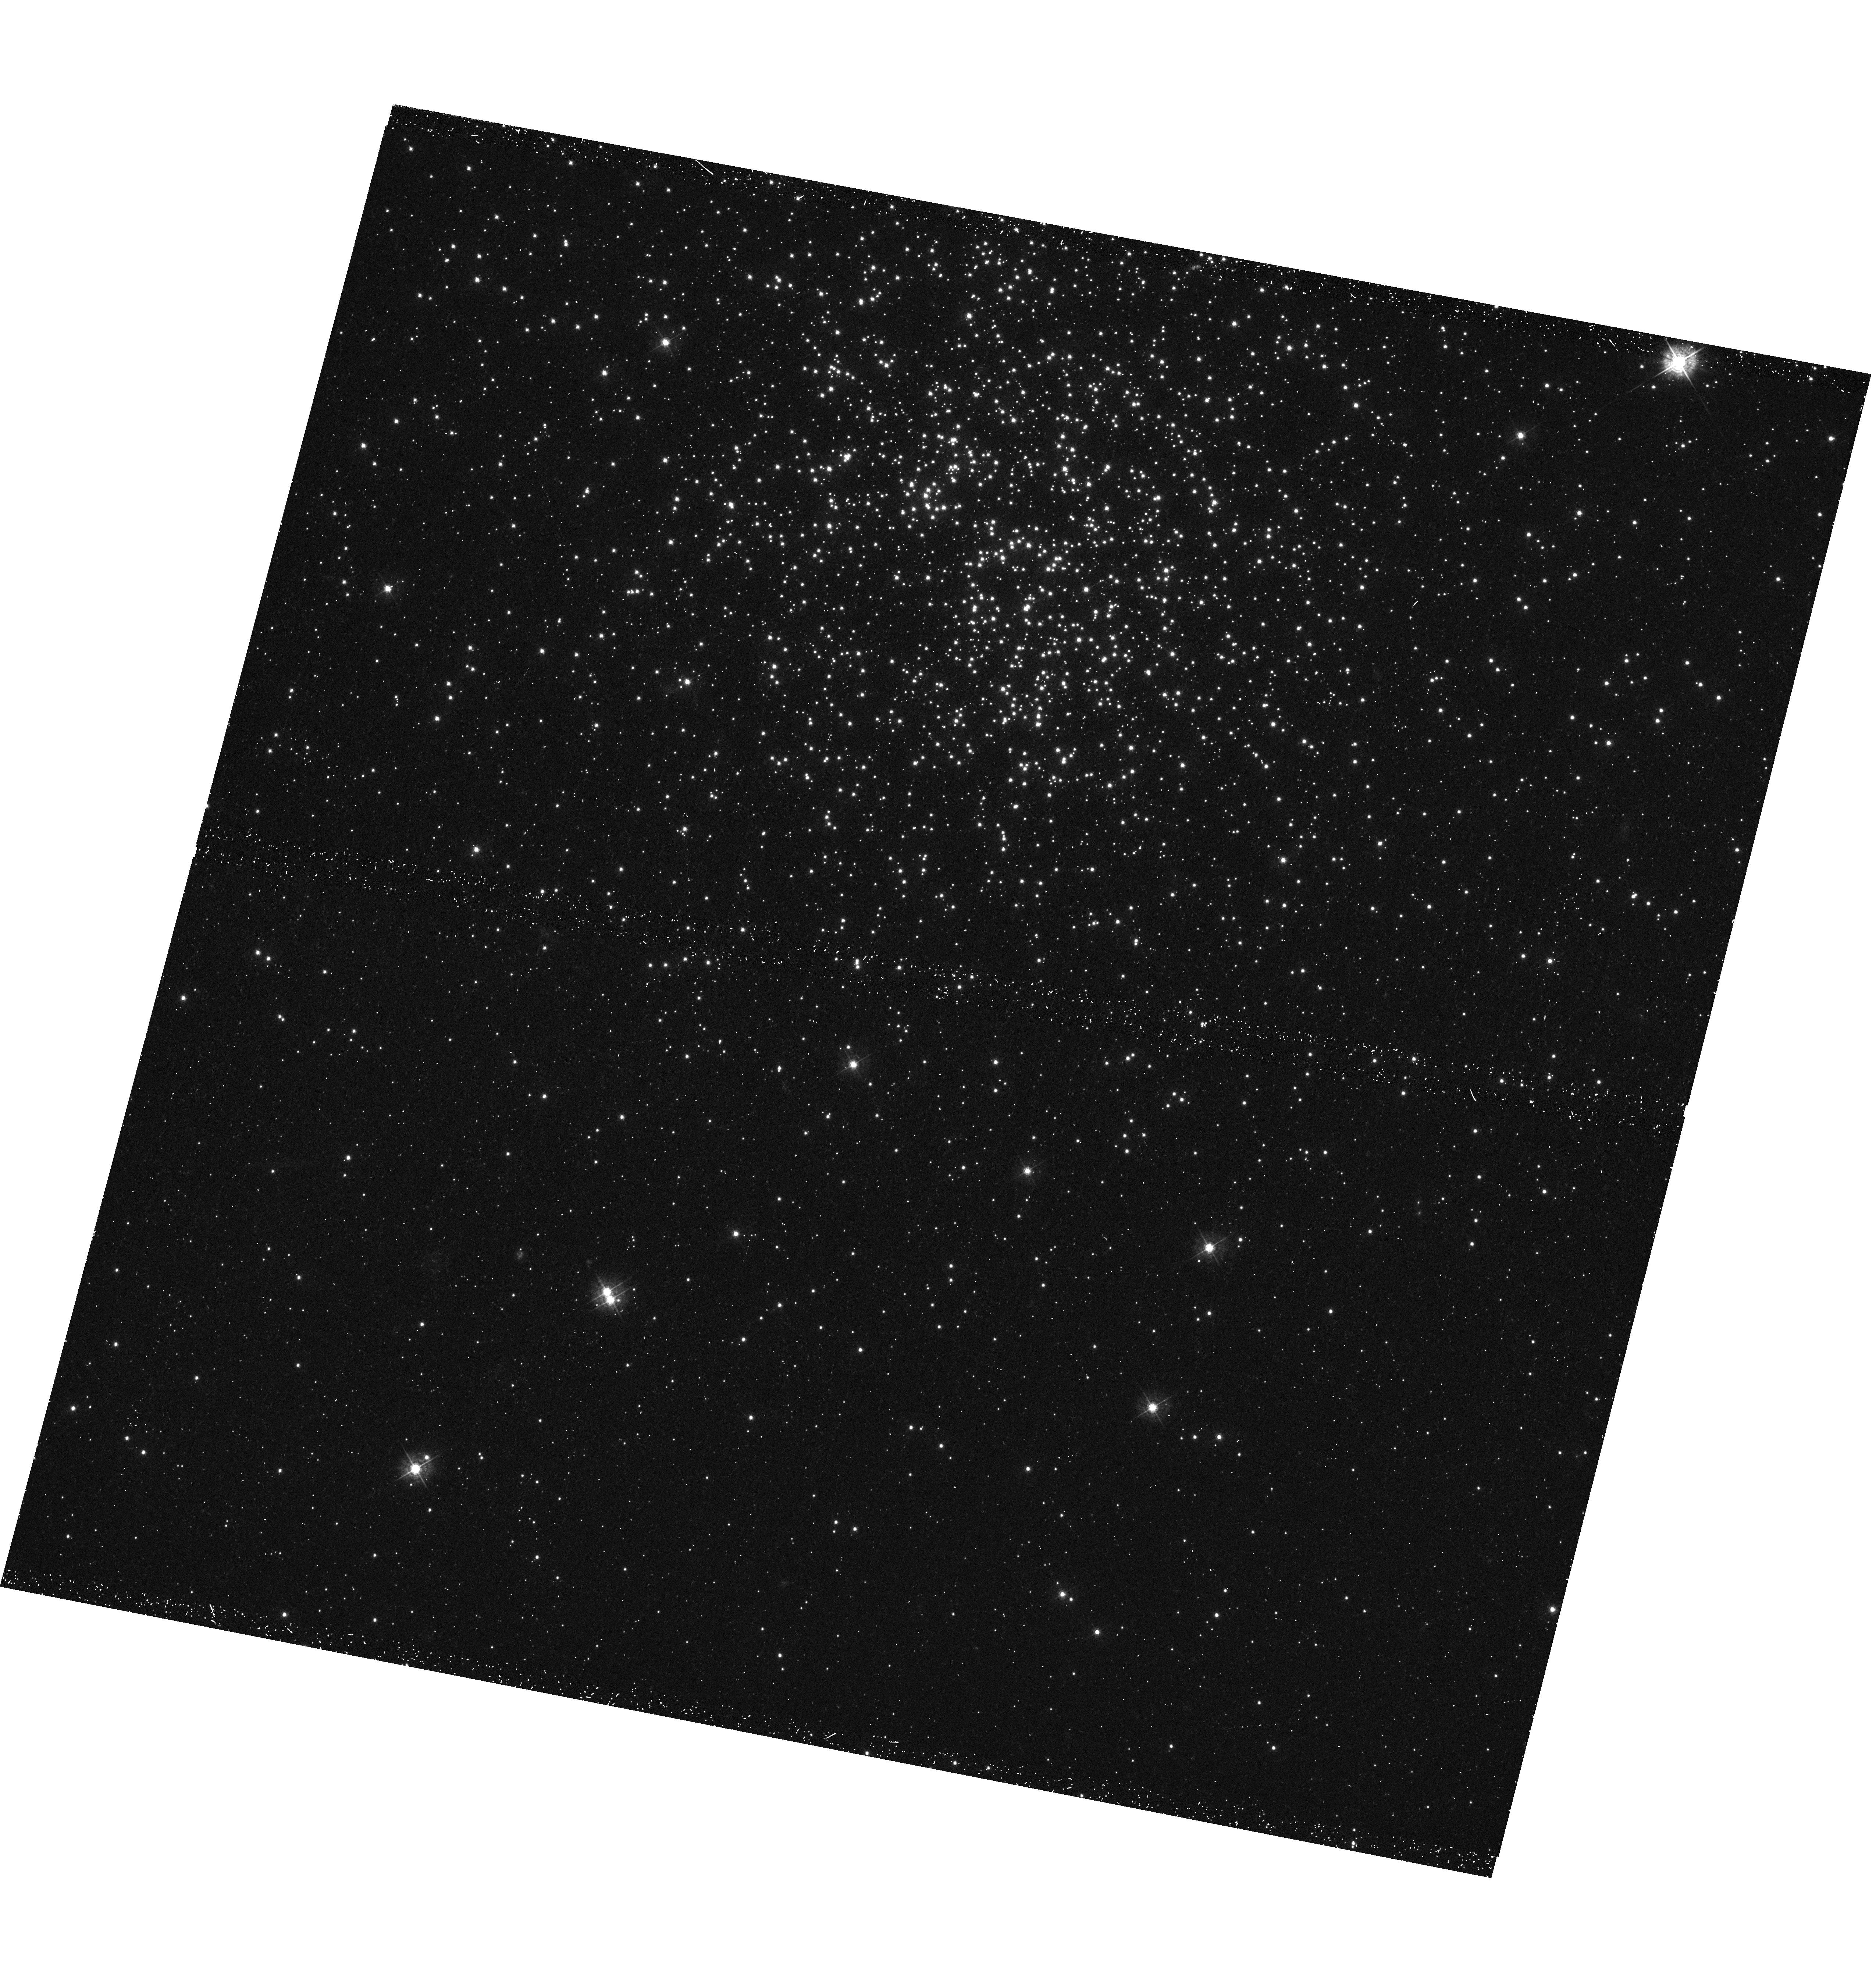
Target: NGC-2209
Instrument: WFC3/UVIS
Filter: F438W
Exposure: 28 min
Observation ID: hst_12908_01_wfc3_uvis_f438w_ibyl01

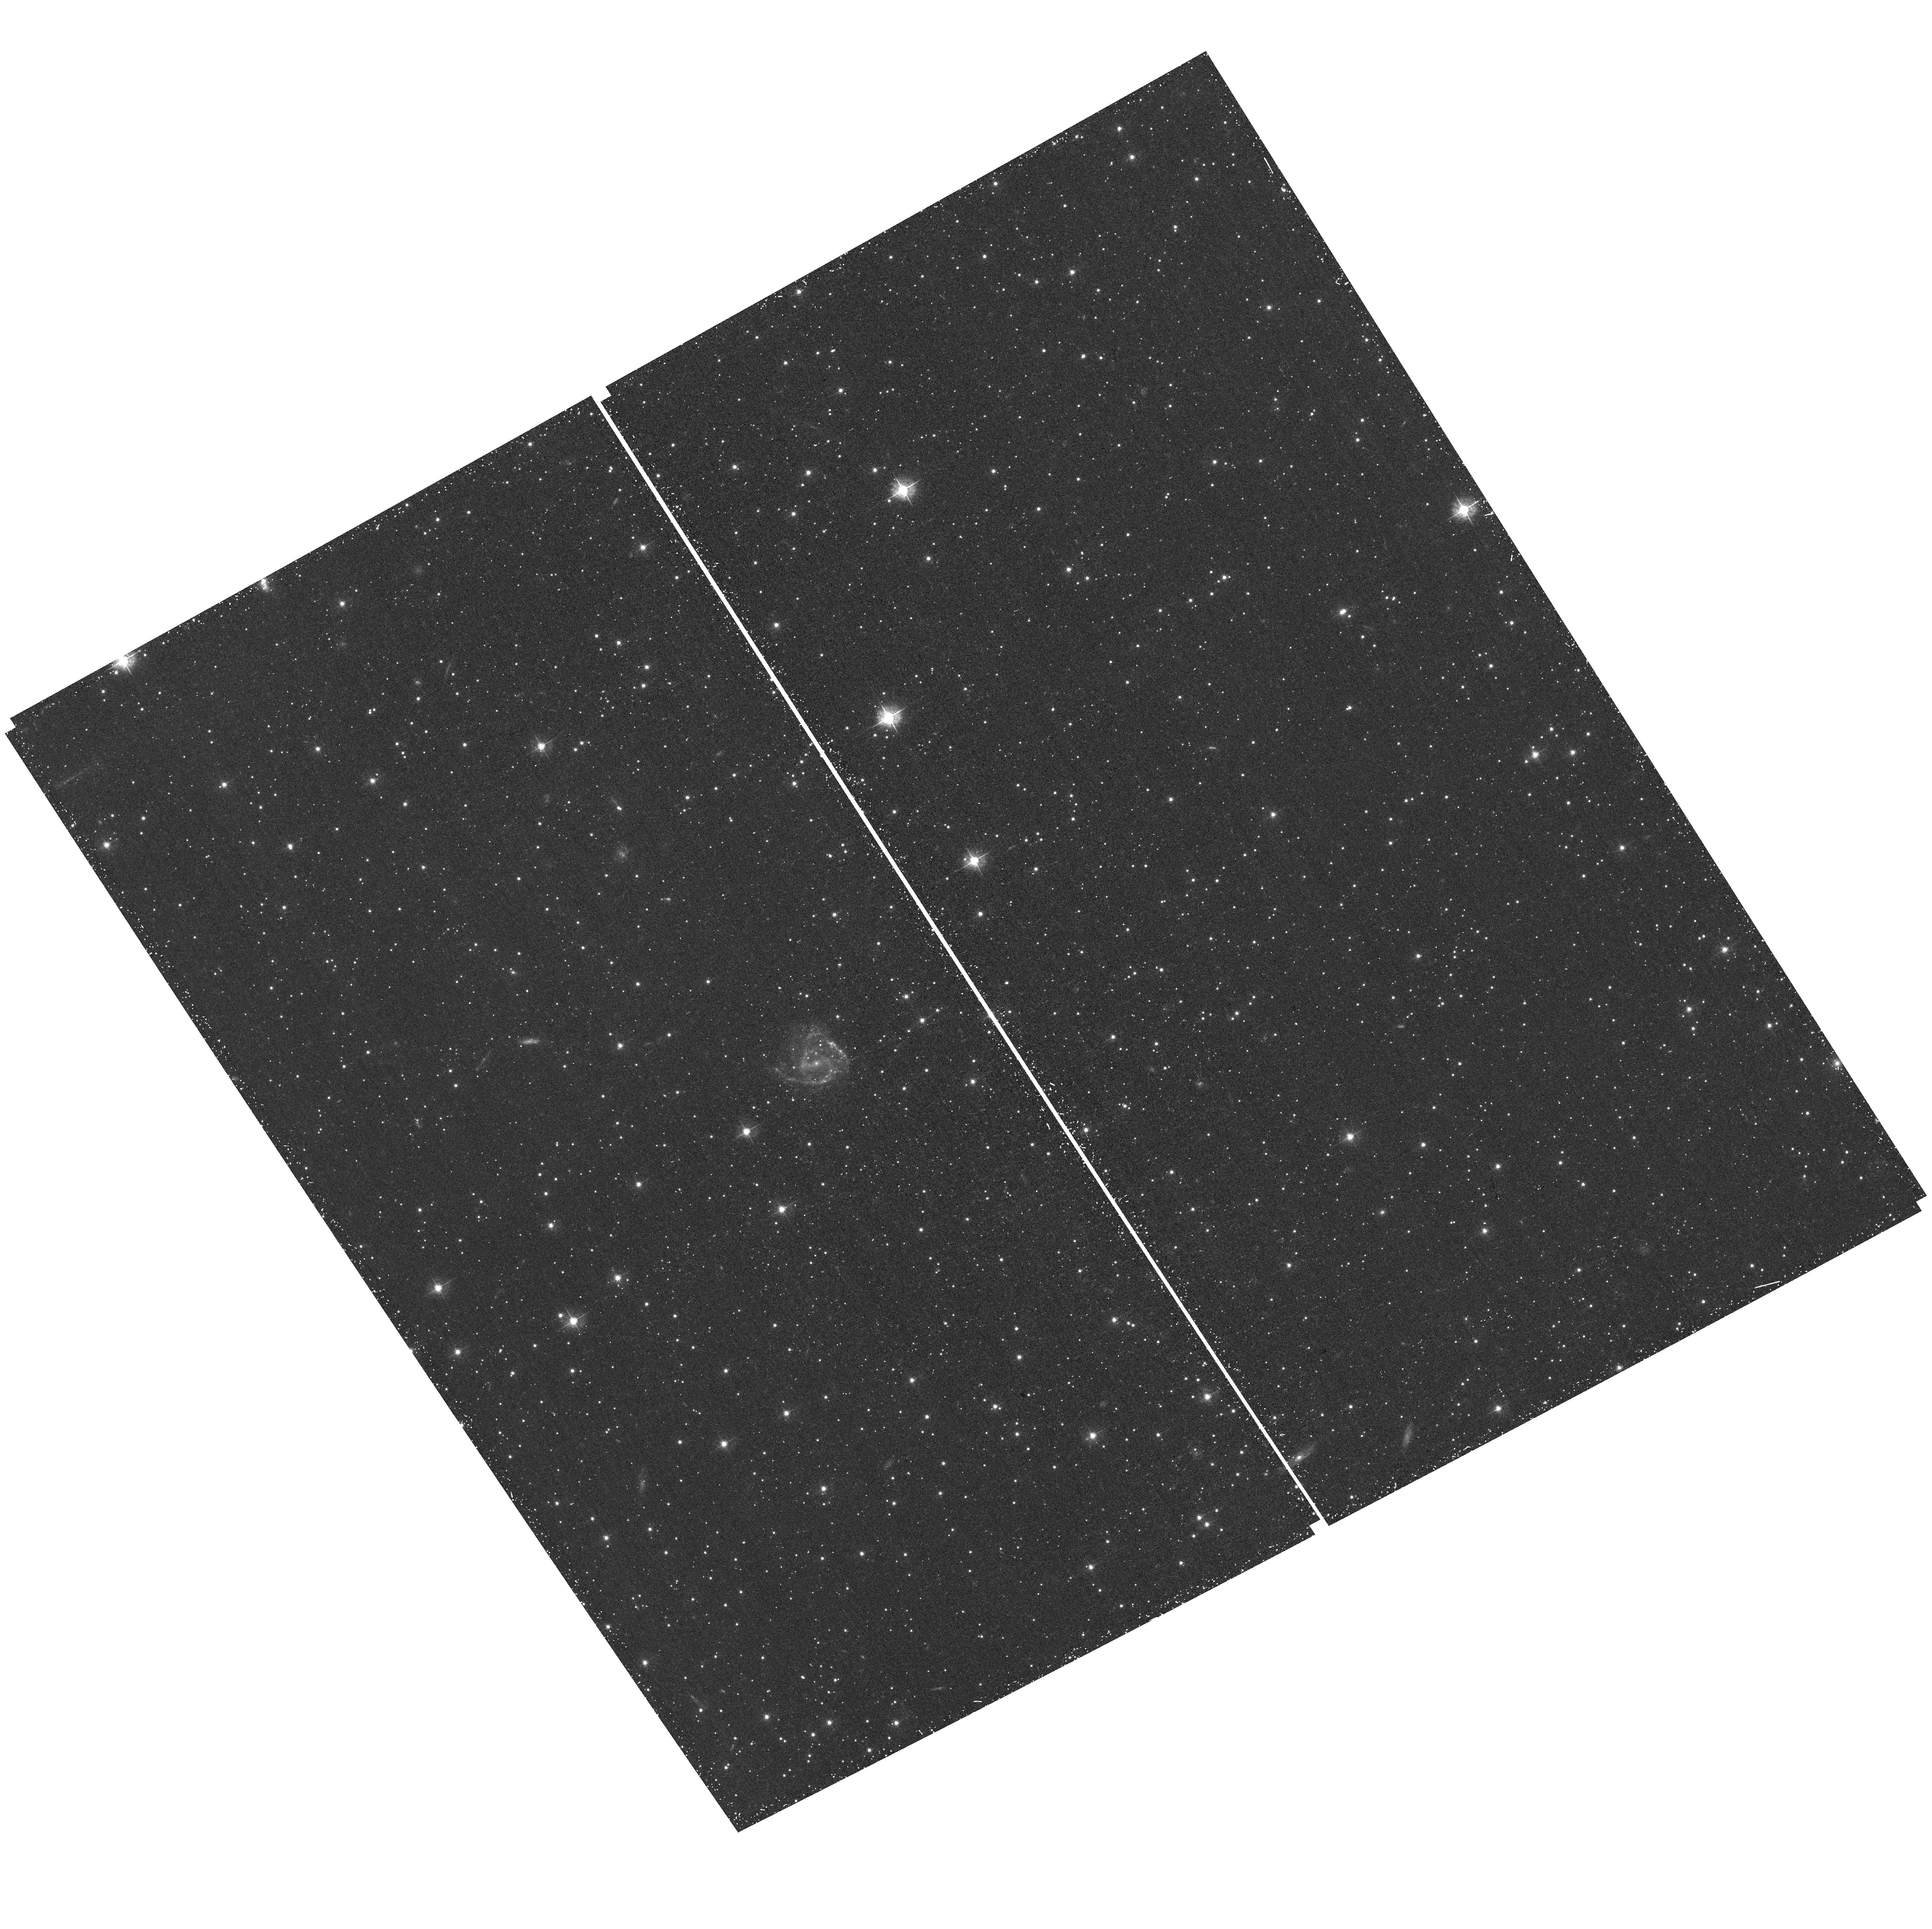
Target: field at RA 92.085°, Dec -73.753°
Instrument: ACS/WFC
Filter: F435W
Exposure: 28 min
Observation ID: hst_12908_01_acs_wfc_f435w_jbyl01

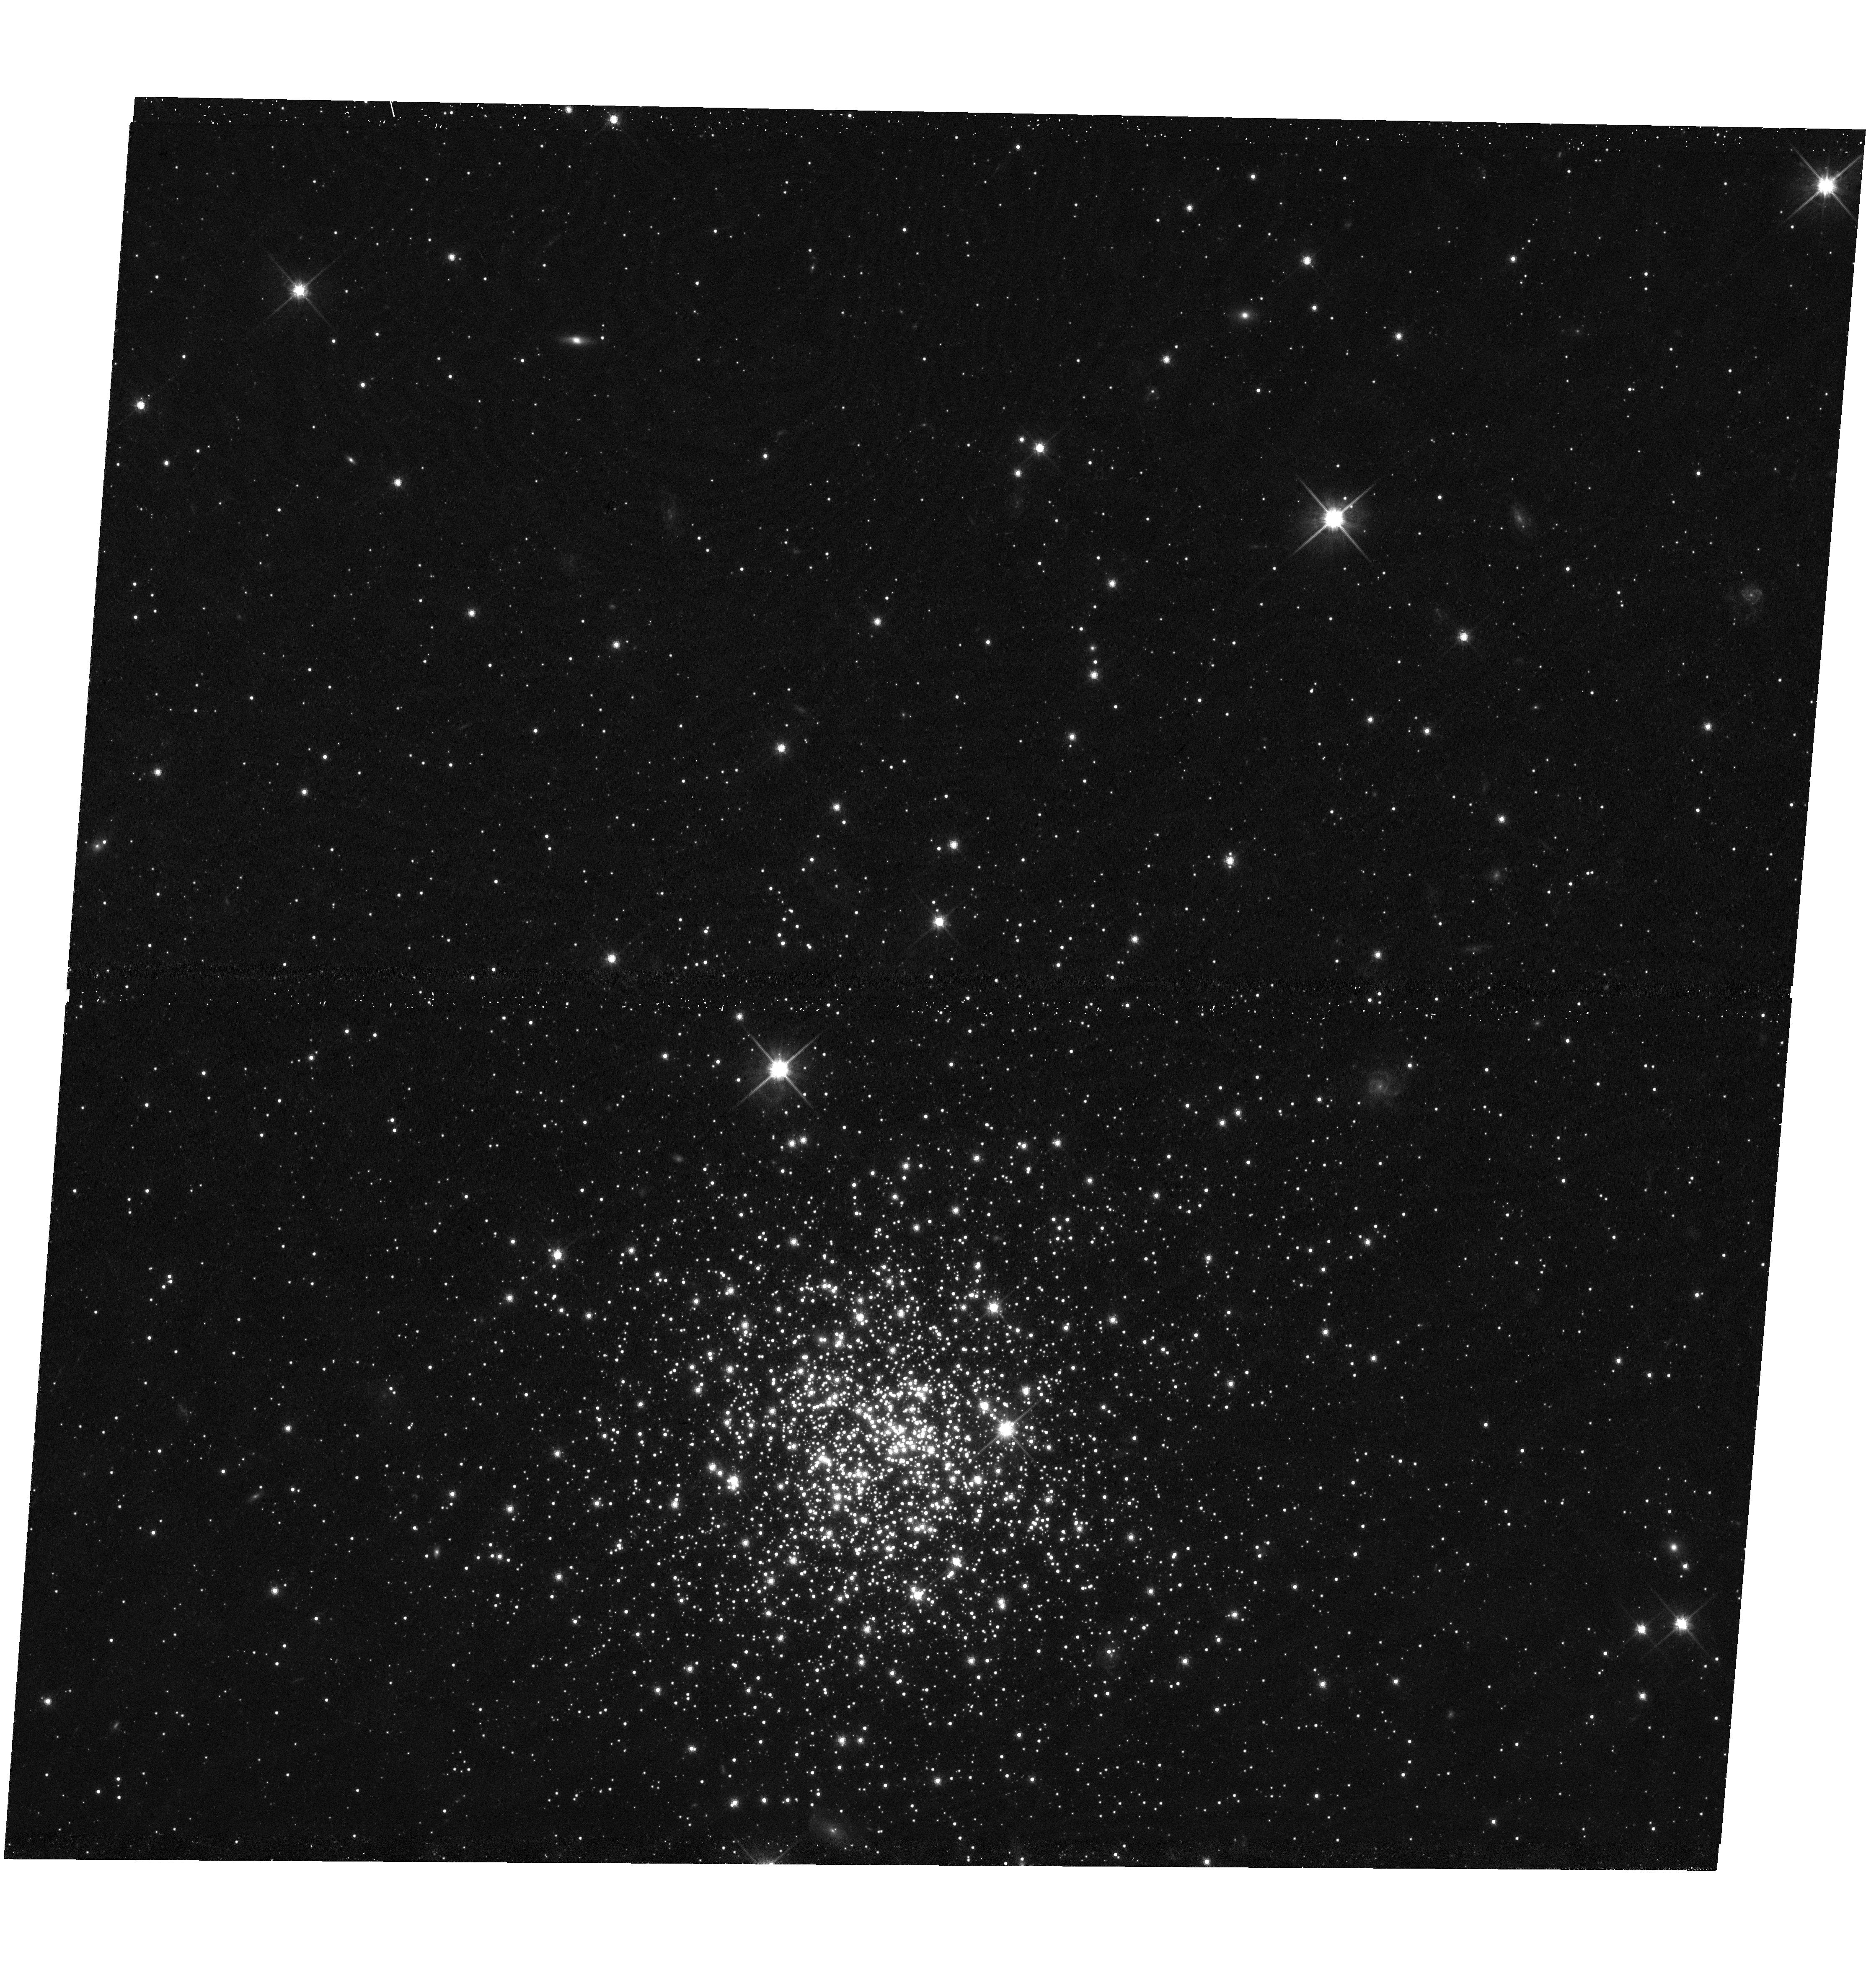
Target: NGC-2249
Instrument: WFC3/UVIS
Filter: F814W
Exposure: 15 min
Observation ID: hst_12908_02_wfc3_uvis_f814w_ibyl02

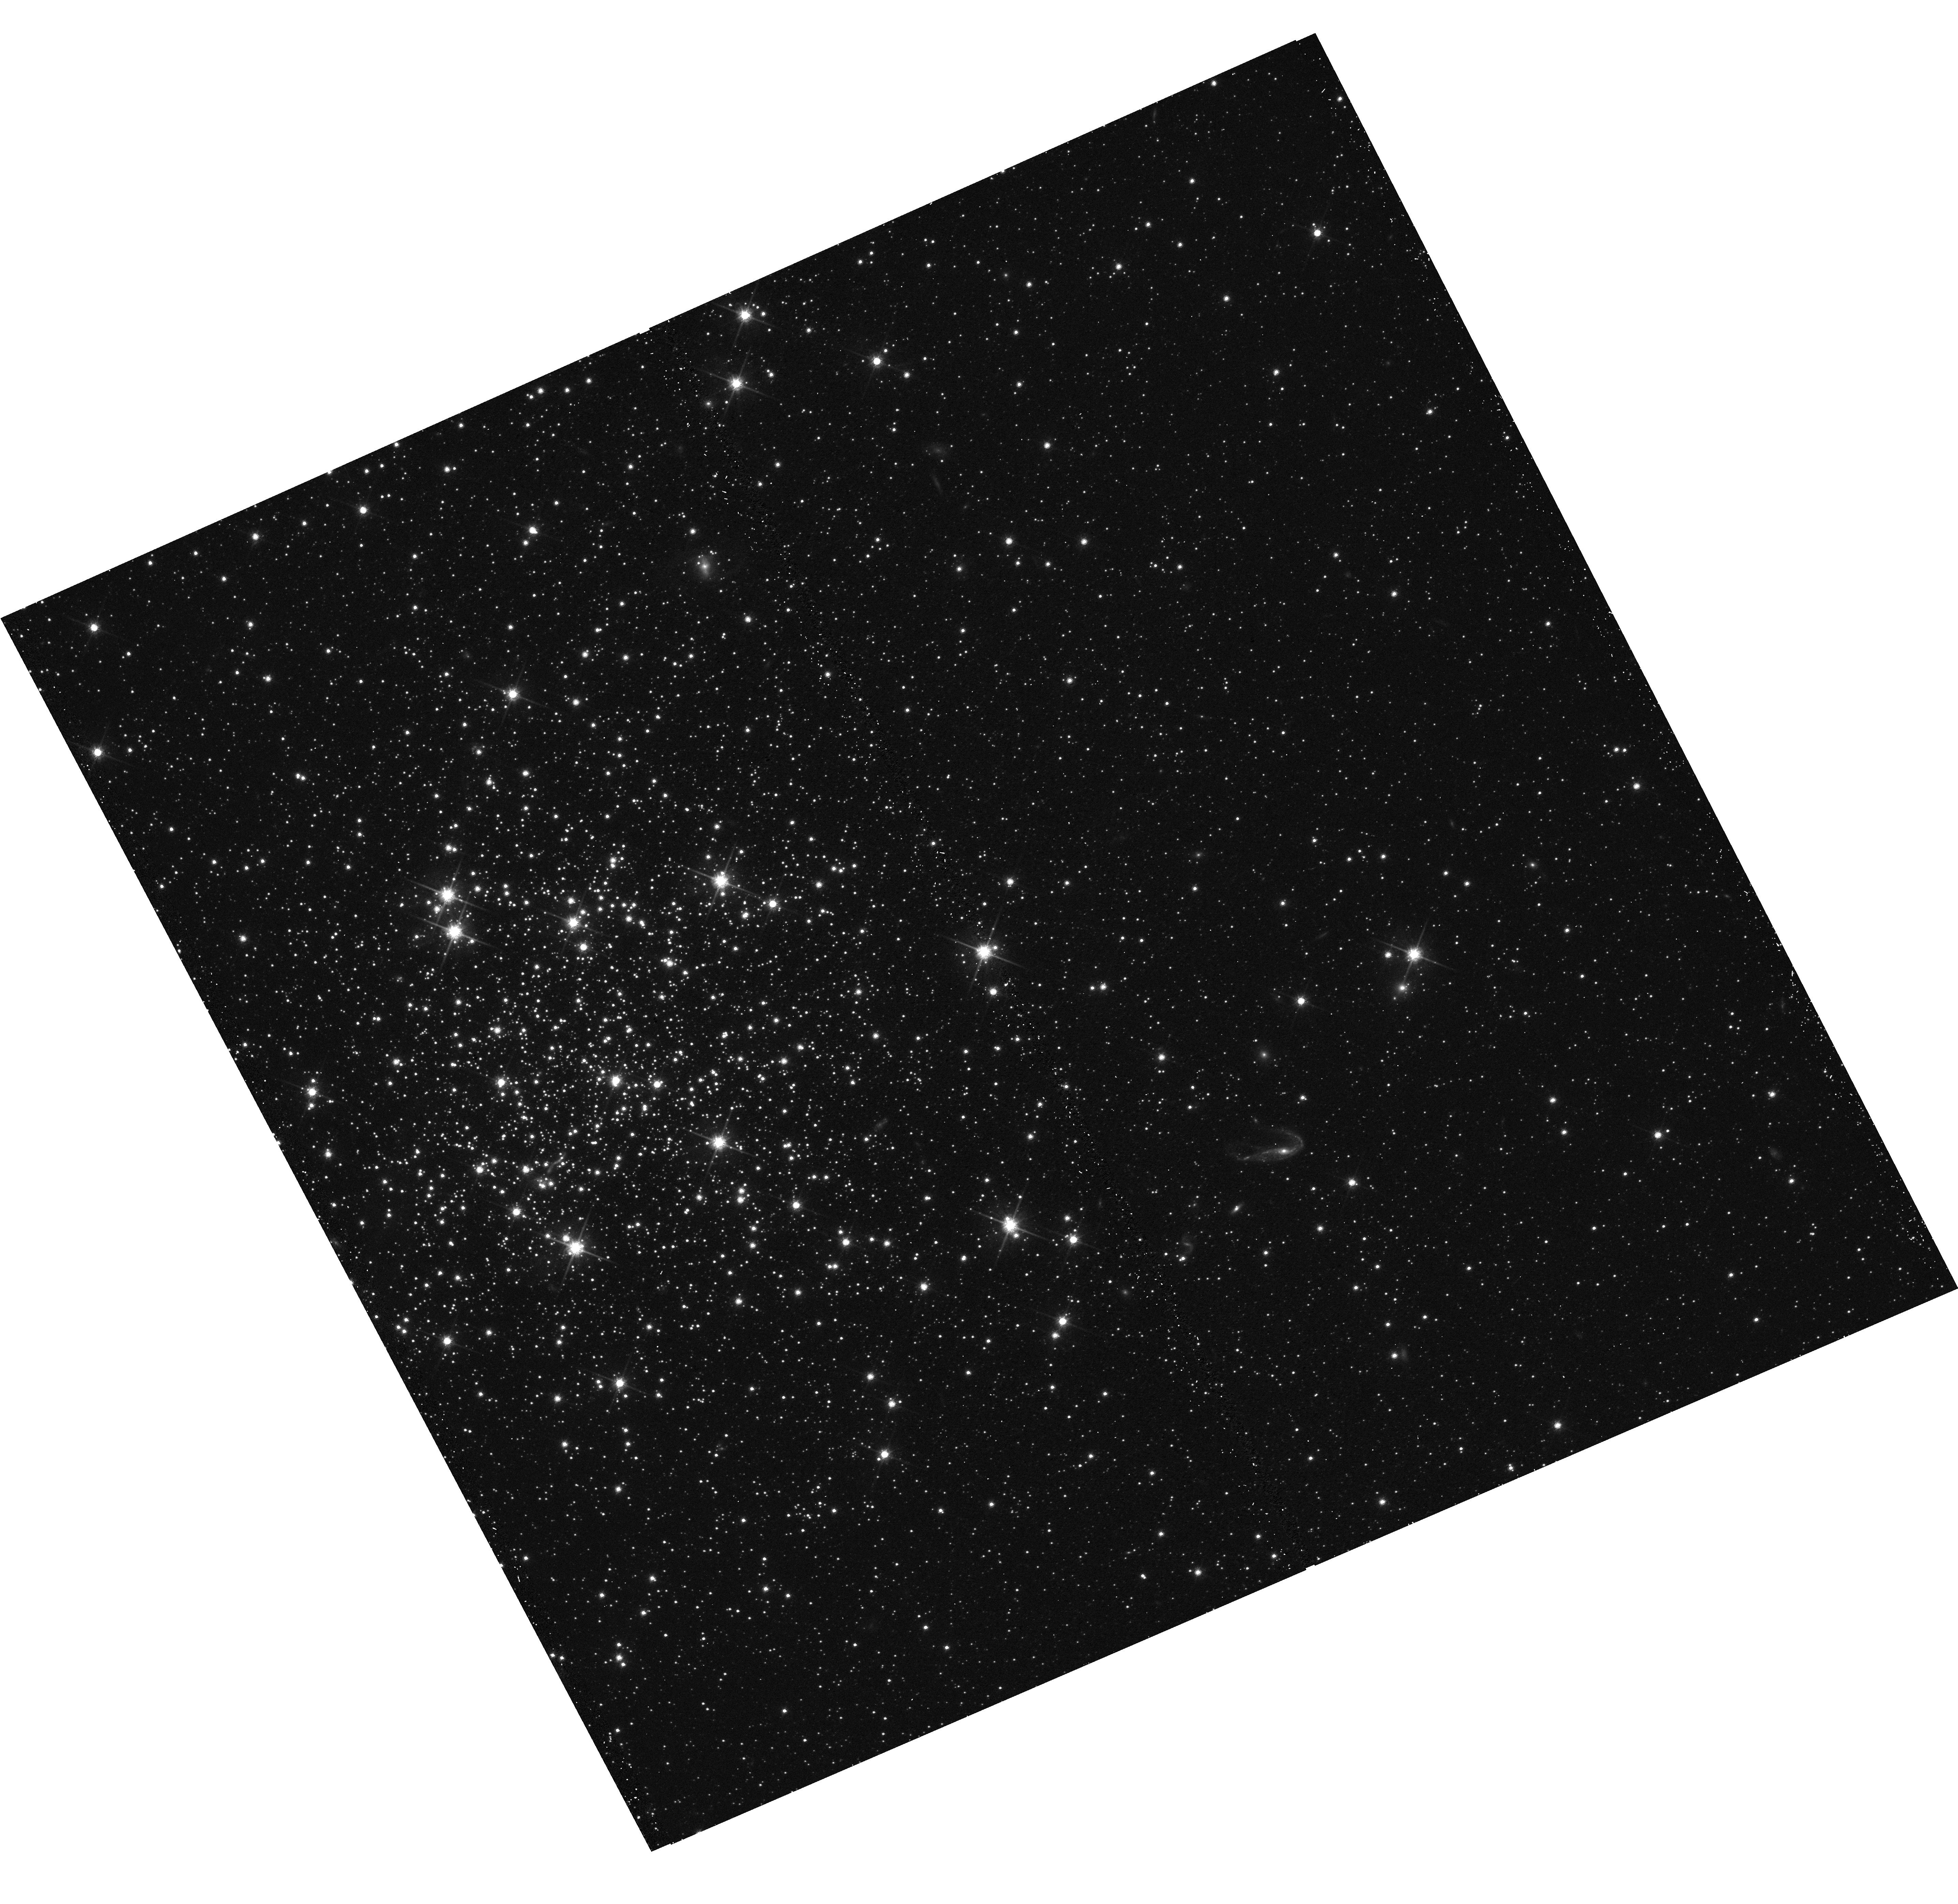
Target: NGC-152
Instrument: WFC3/UVIS
Filter: F814W
Exposure: 12 min
Observation ID: hst_12908_03_wfc3_uvis_f814w_ibyl03

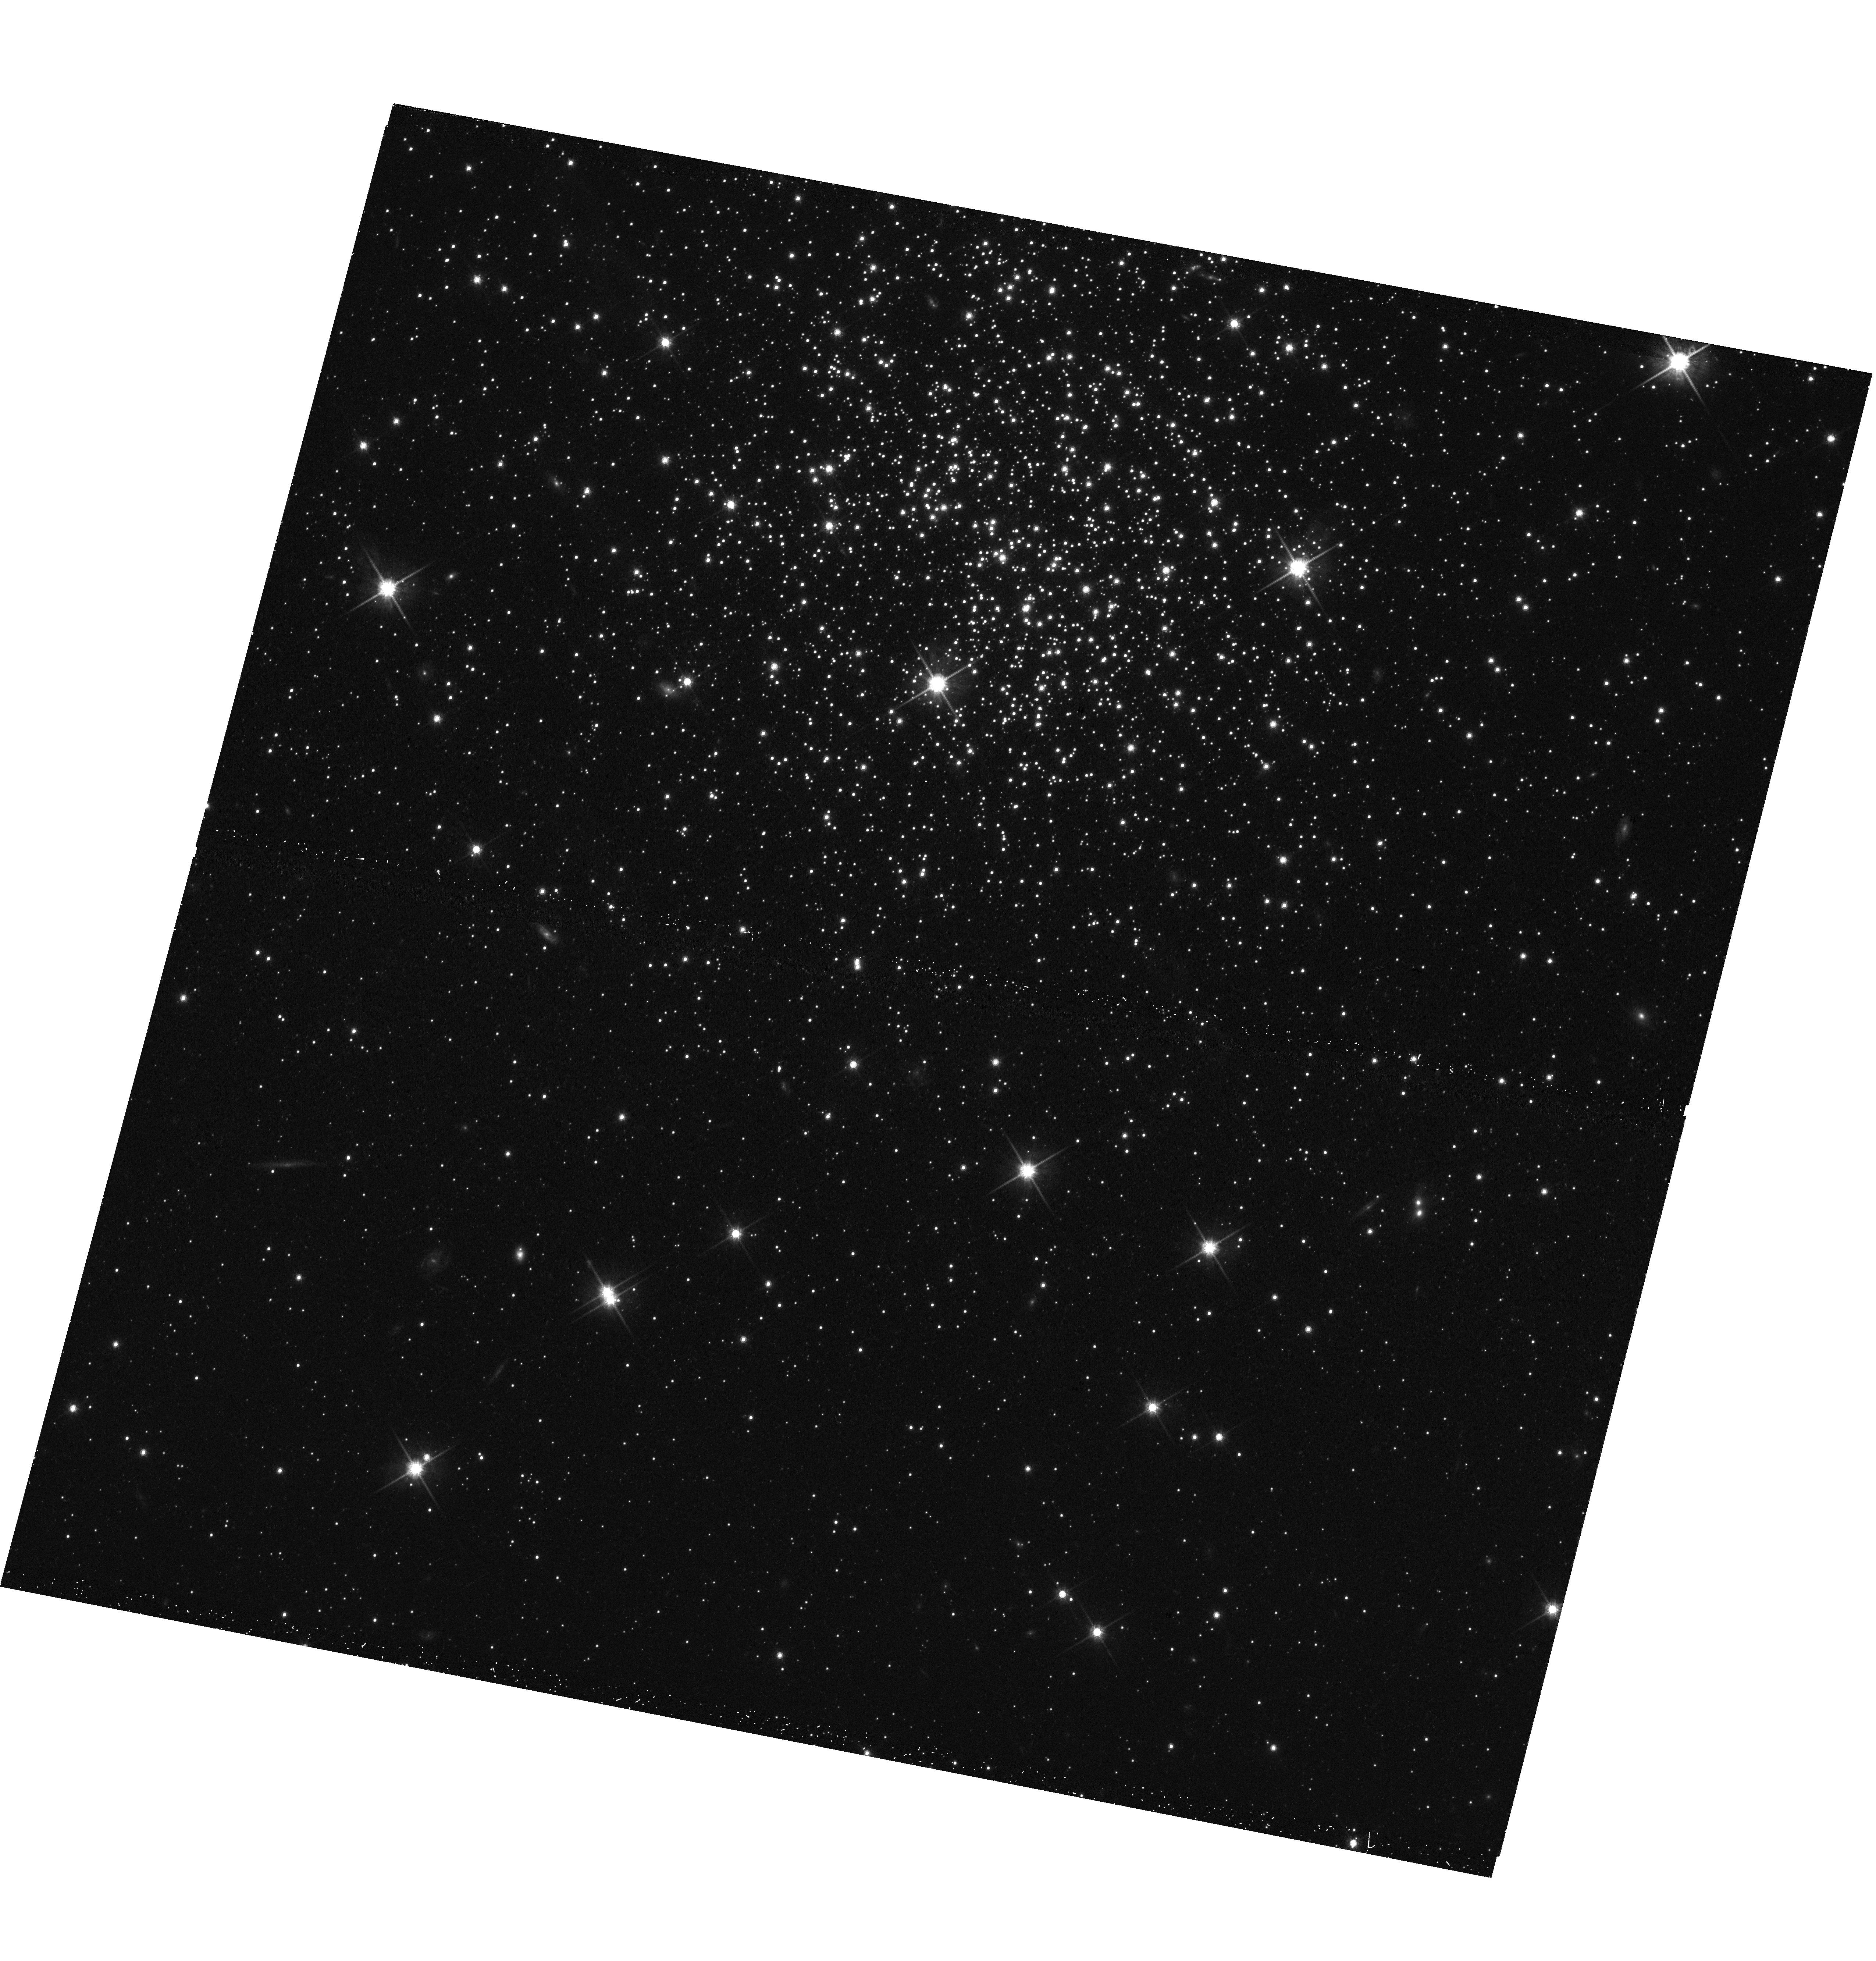
Target: NGC-2209
Instrument: WFC3/UVIS
Filter: F814W
Exposure: 17 min
Observation ID: hst_12908_01_wfc3_uvis_f814w_ibyl01

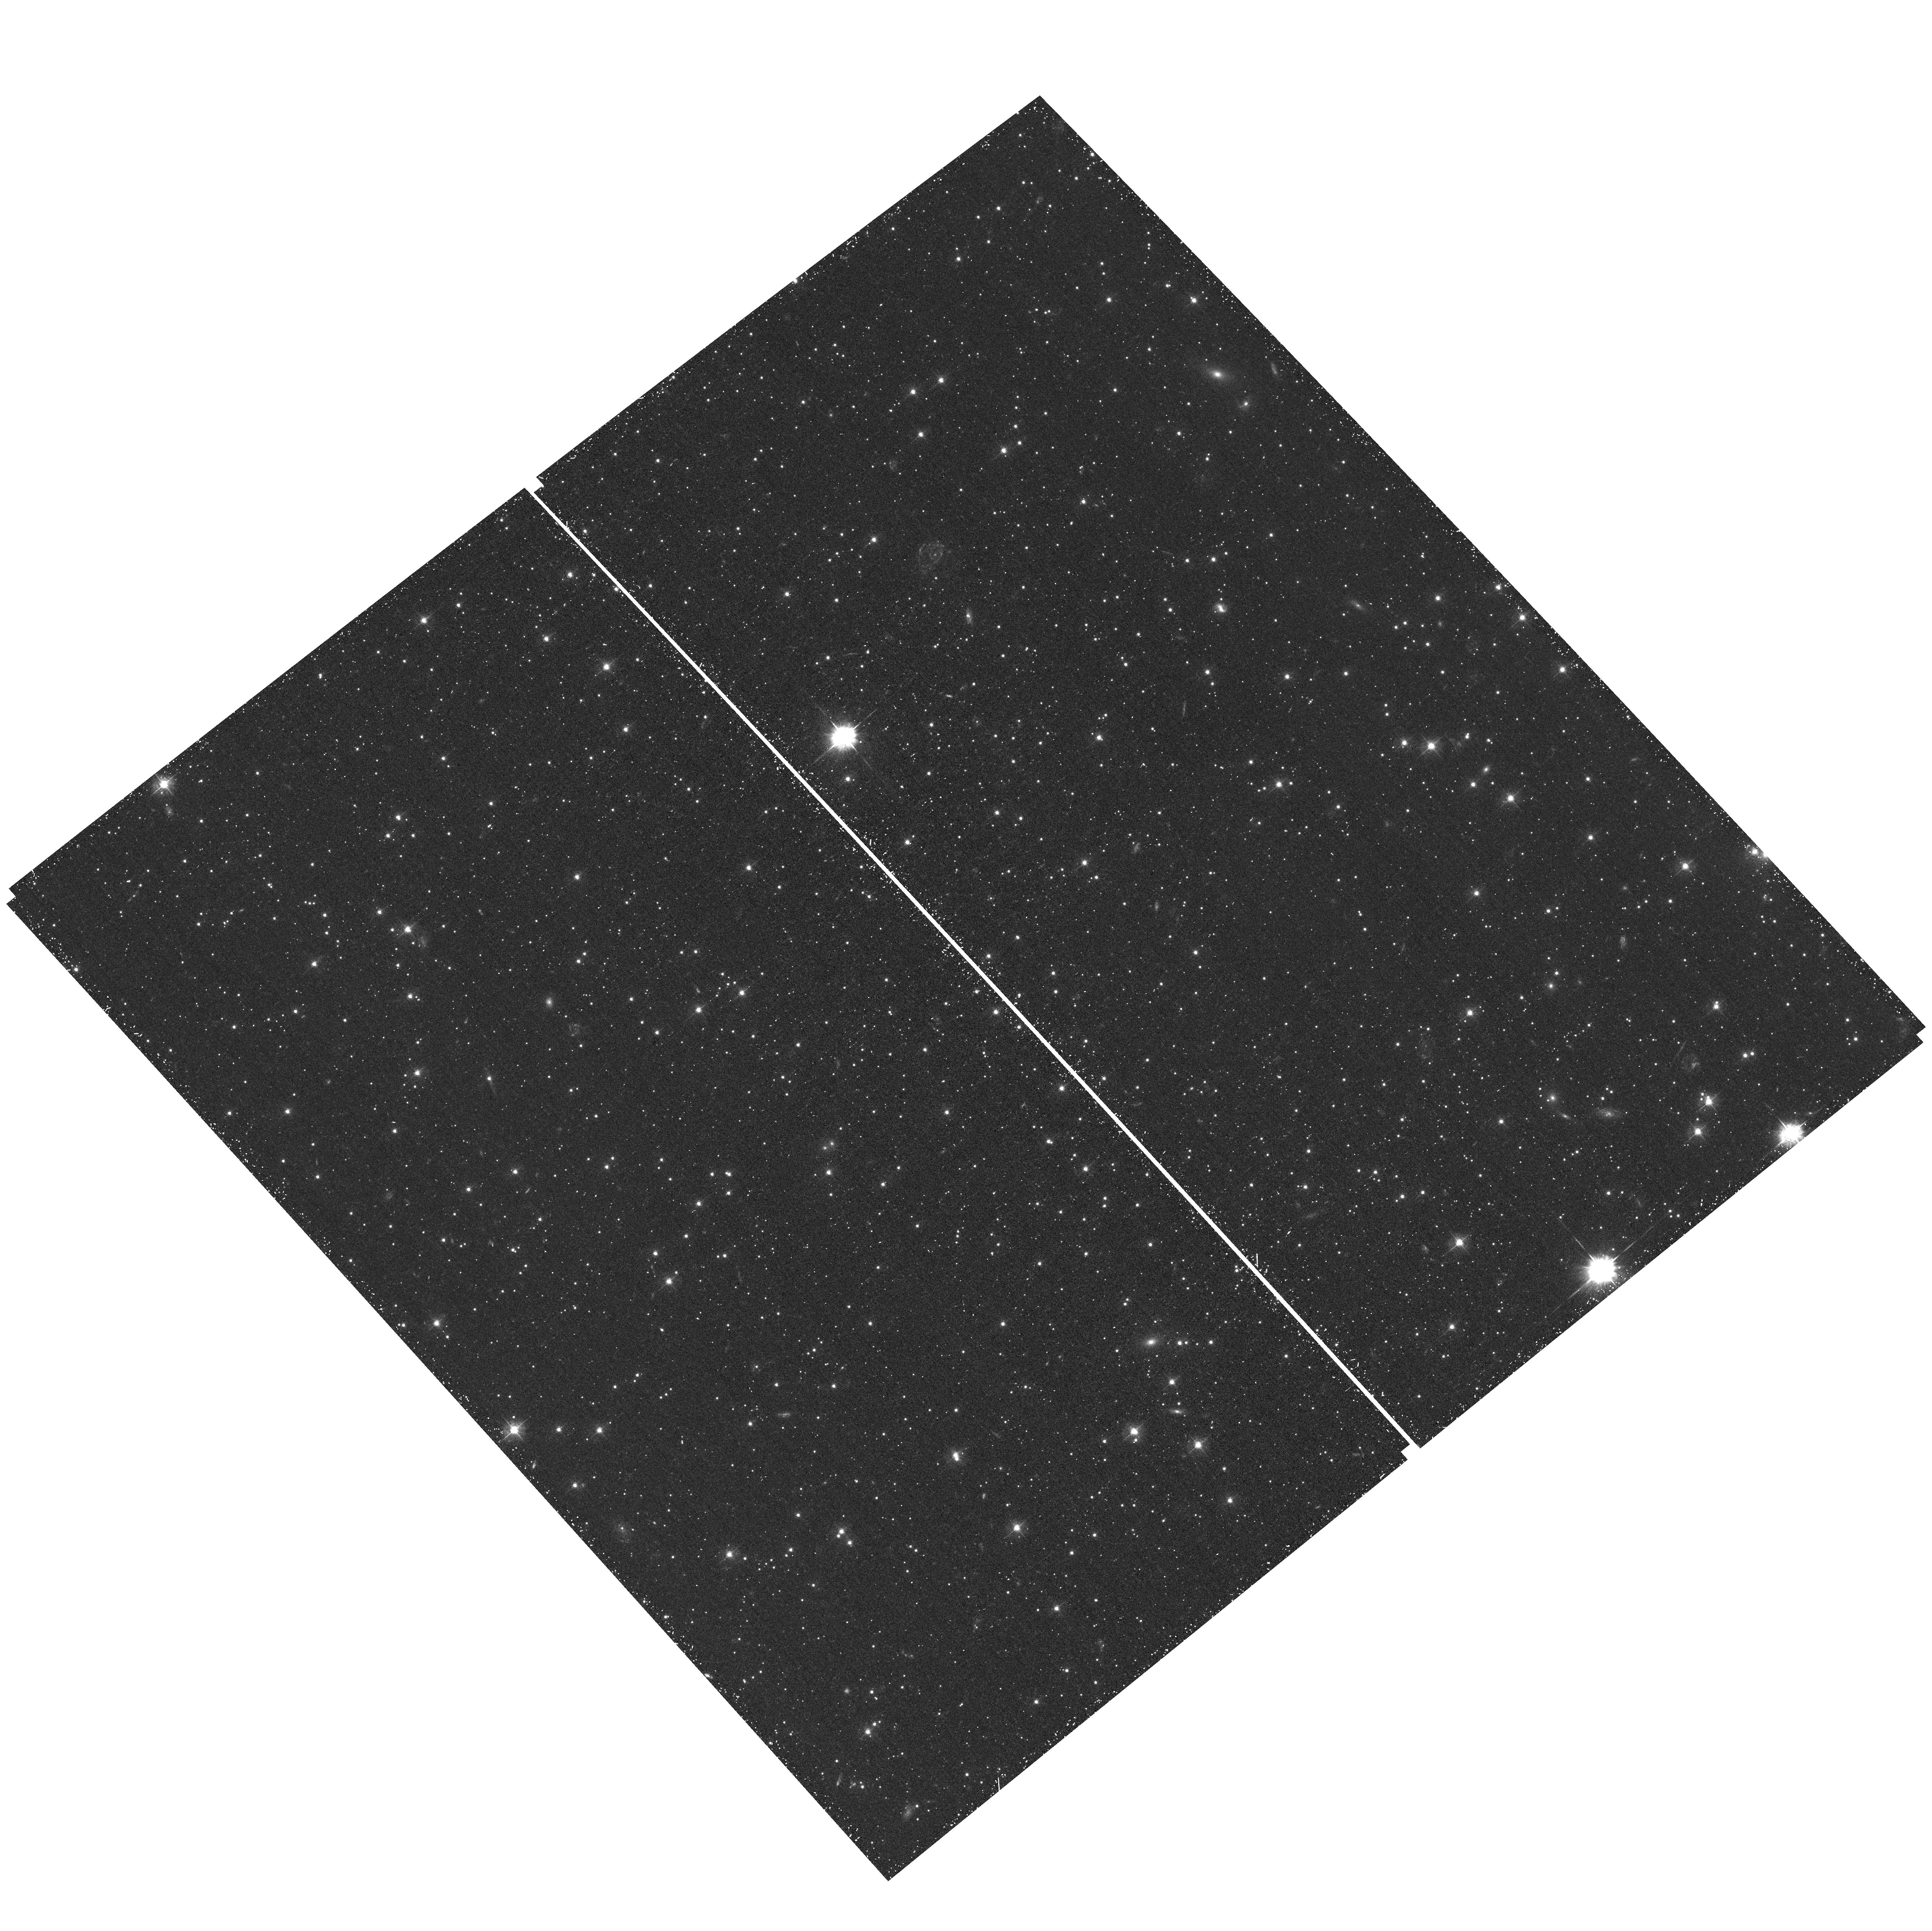
Target: field at RA 96.464°, Dec -69.008°
Instrument: ACS/WFC
Filter: F435W
Exposure: 27 min
Observation ID: hst_12908_02_acs_wfc_f435w_jbyl02

What Causes Extended Main Sequence Turn-offs in Intermediate-Age Star Clusters? (PI: Goudfrooij, Paul)

Recently, deep images from the ACS camera aboard HST provided conclusive evidence that several massive intermediate-age star clusters in the Magellanic Clouds present extended main-sequence turn-off regions (eMSTOs), and in some cases also dual red clumps. These observations challenge the notion that star clusters are simple stellar populations, and pose serious questions regarding the mechanisms responsible for star cluster formation. We propose to collect HST imaging that should lead to an understanding of the nature of the eMSTO phenomenon. We will perform deep WFC3 imaging in F438W and F814W for 3 Magellanic Cloud star clusters whose ages and dynamical properties (mass, radius) will allow a critical study of the physical conditions that cause the eMSTO phenomenon. The data will allow us to derive detailed star formation histories via CMD reconstruction methods. The underlying field population will be characterized by means of ACS images of nearby areas obtained in parallel. Without high-quality HST imaging data for these three pivotal clusters, the discussion regarding the onset of multiple stellar populations in star clusters may persist for years.